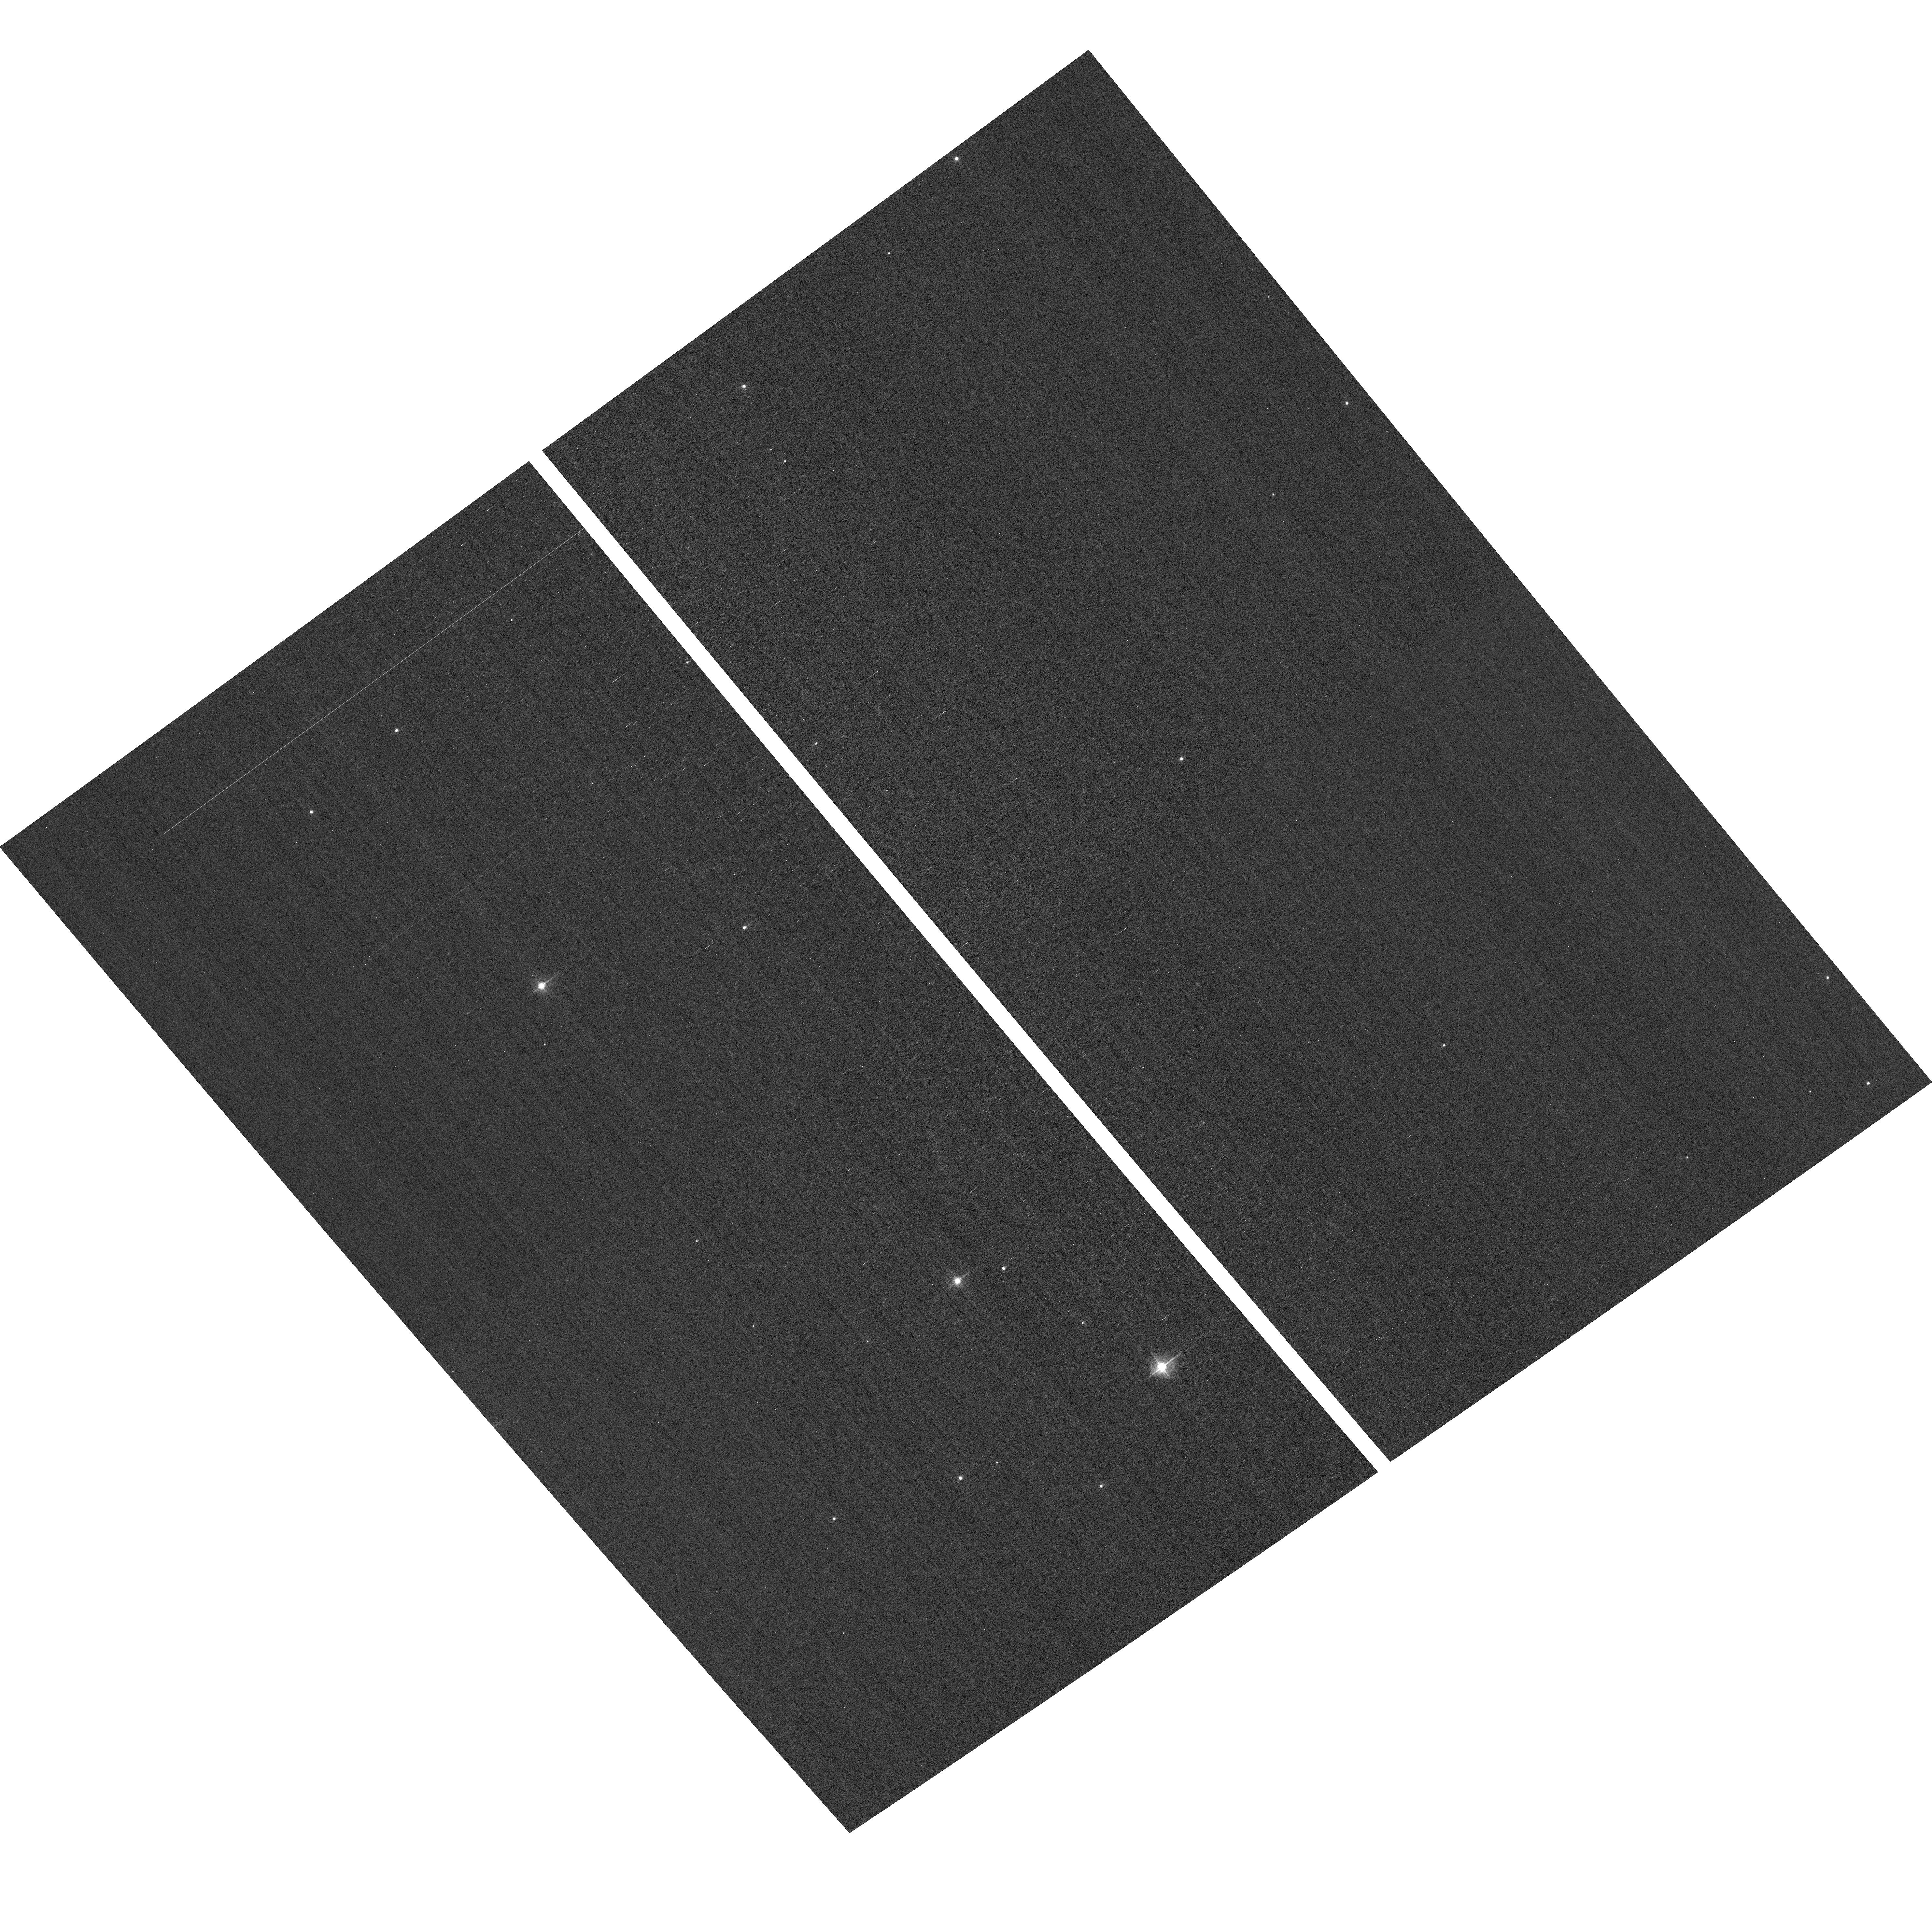
Target: field at RA 11.616°, Dec 85.348°. Instrument: ACS/WFC. Filter: F502N. Exposure: 2 min. Observation ID: hst_14034_01_acs_wfc_f502n_jcra01

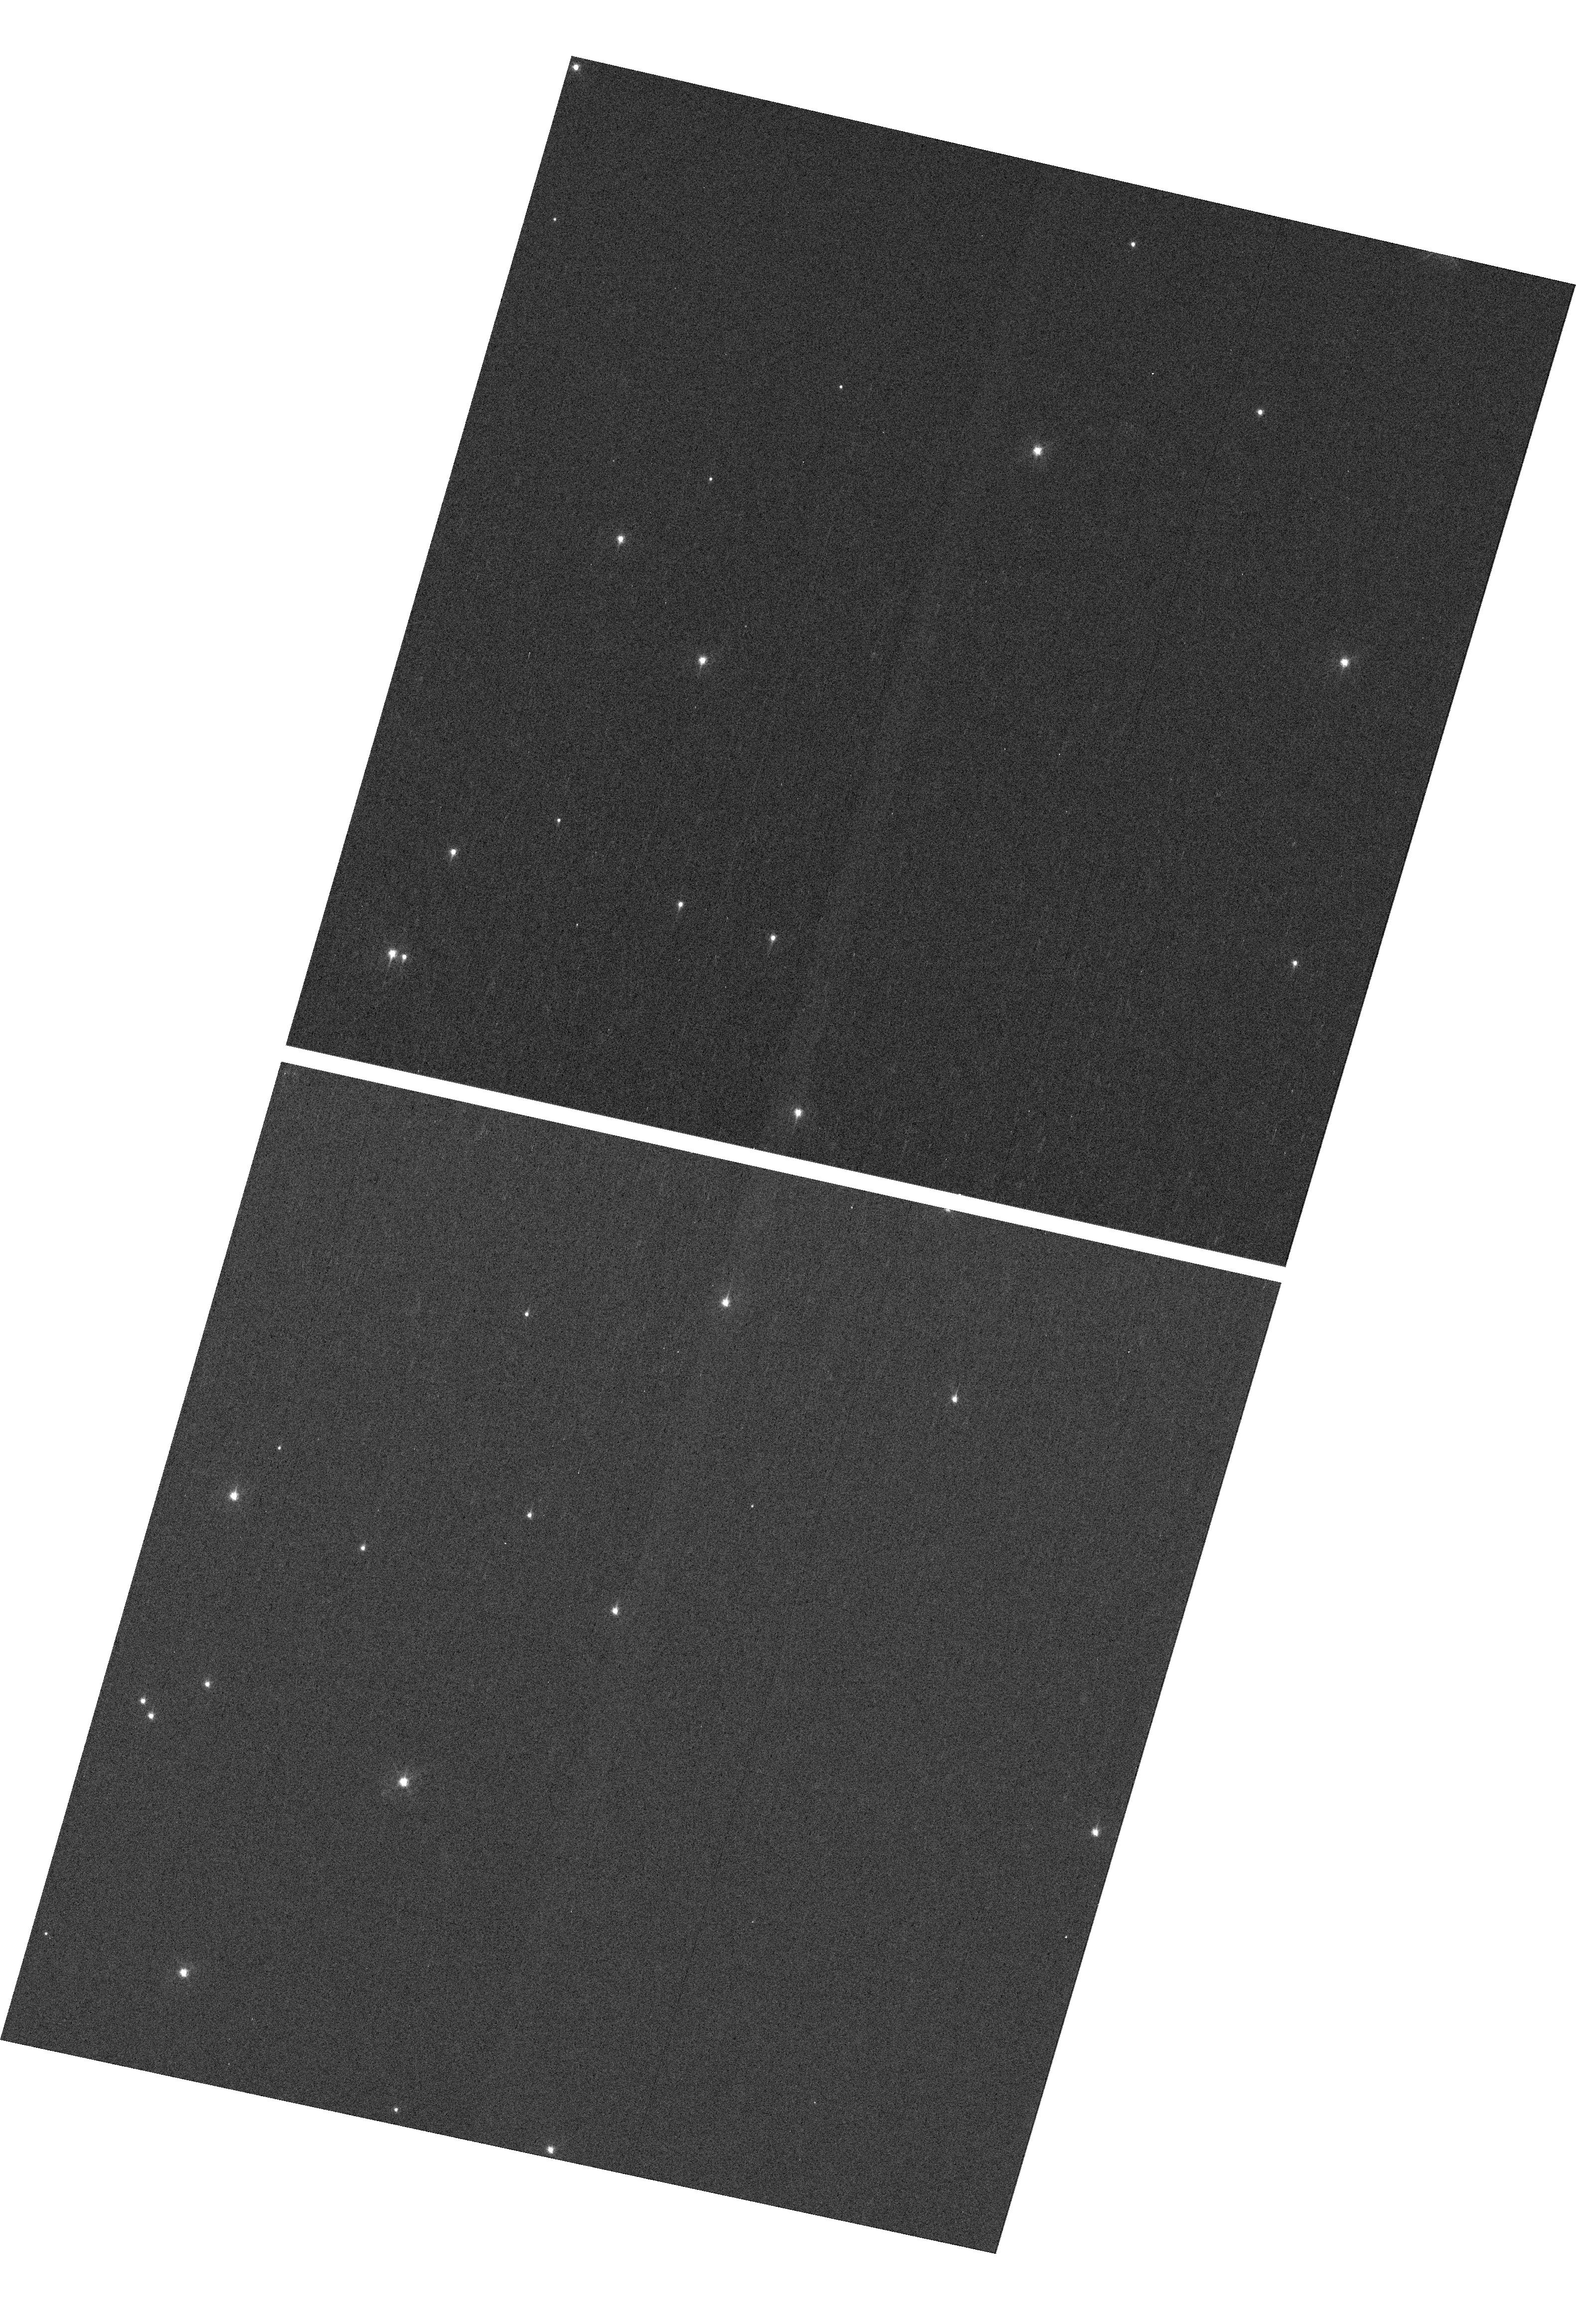
Target: NGC-188-73-SMN. Instrument: WFC3/UVIS. Filter: F410M. Exposure: 7 min. Observation ID: hst_14034_04_wfc3_uvis_f410m_icra04

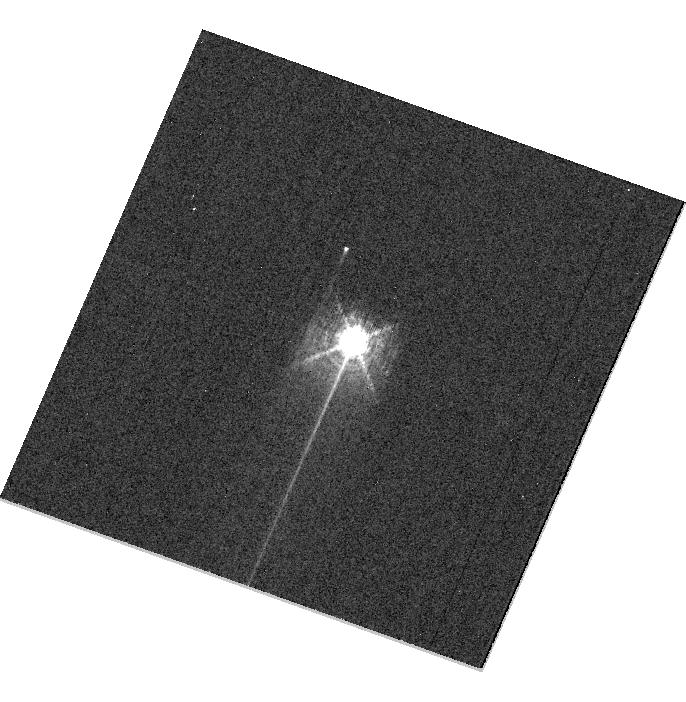
Target: HD160620. Instrument: WFC3/UVIS. Filter: F469N. Exposure: 6 min. Observation ID: hst_14034_03_wfc3_uvis_f469n_icra03

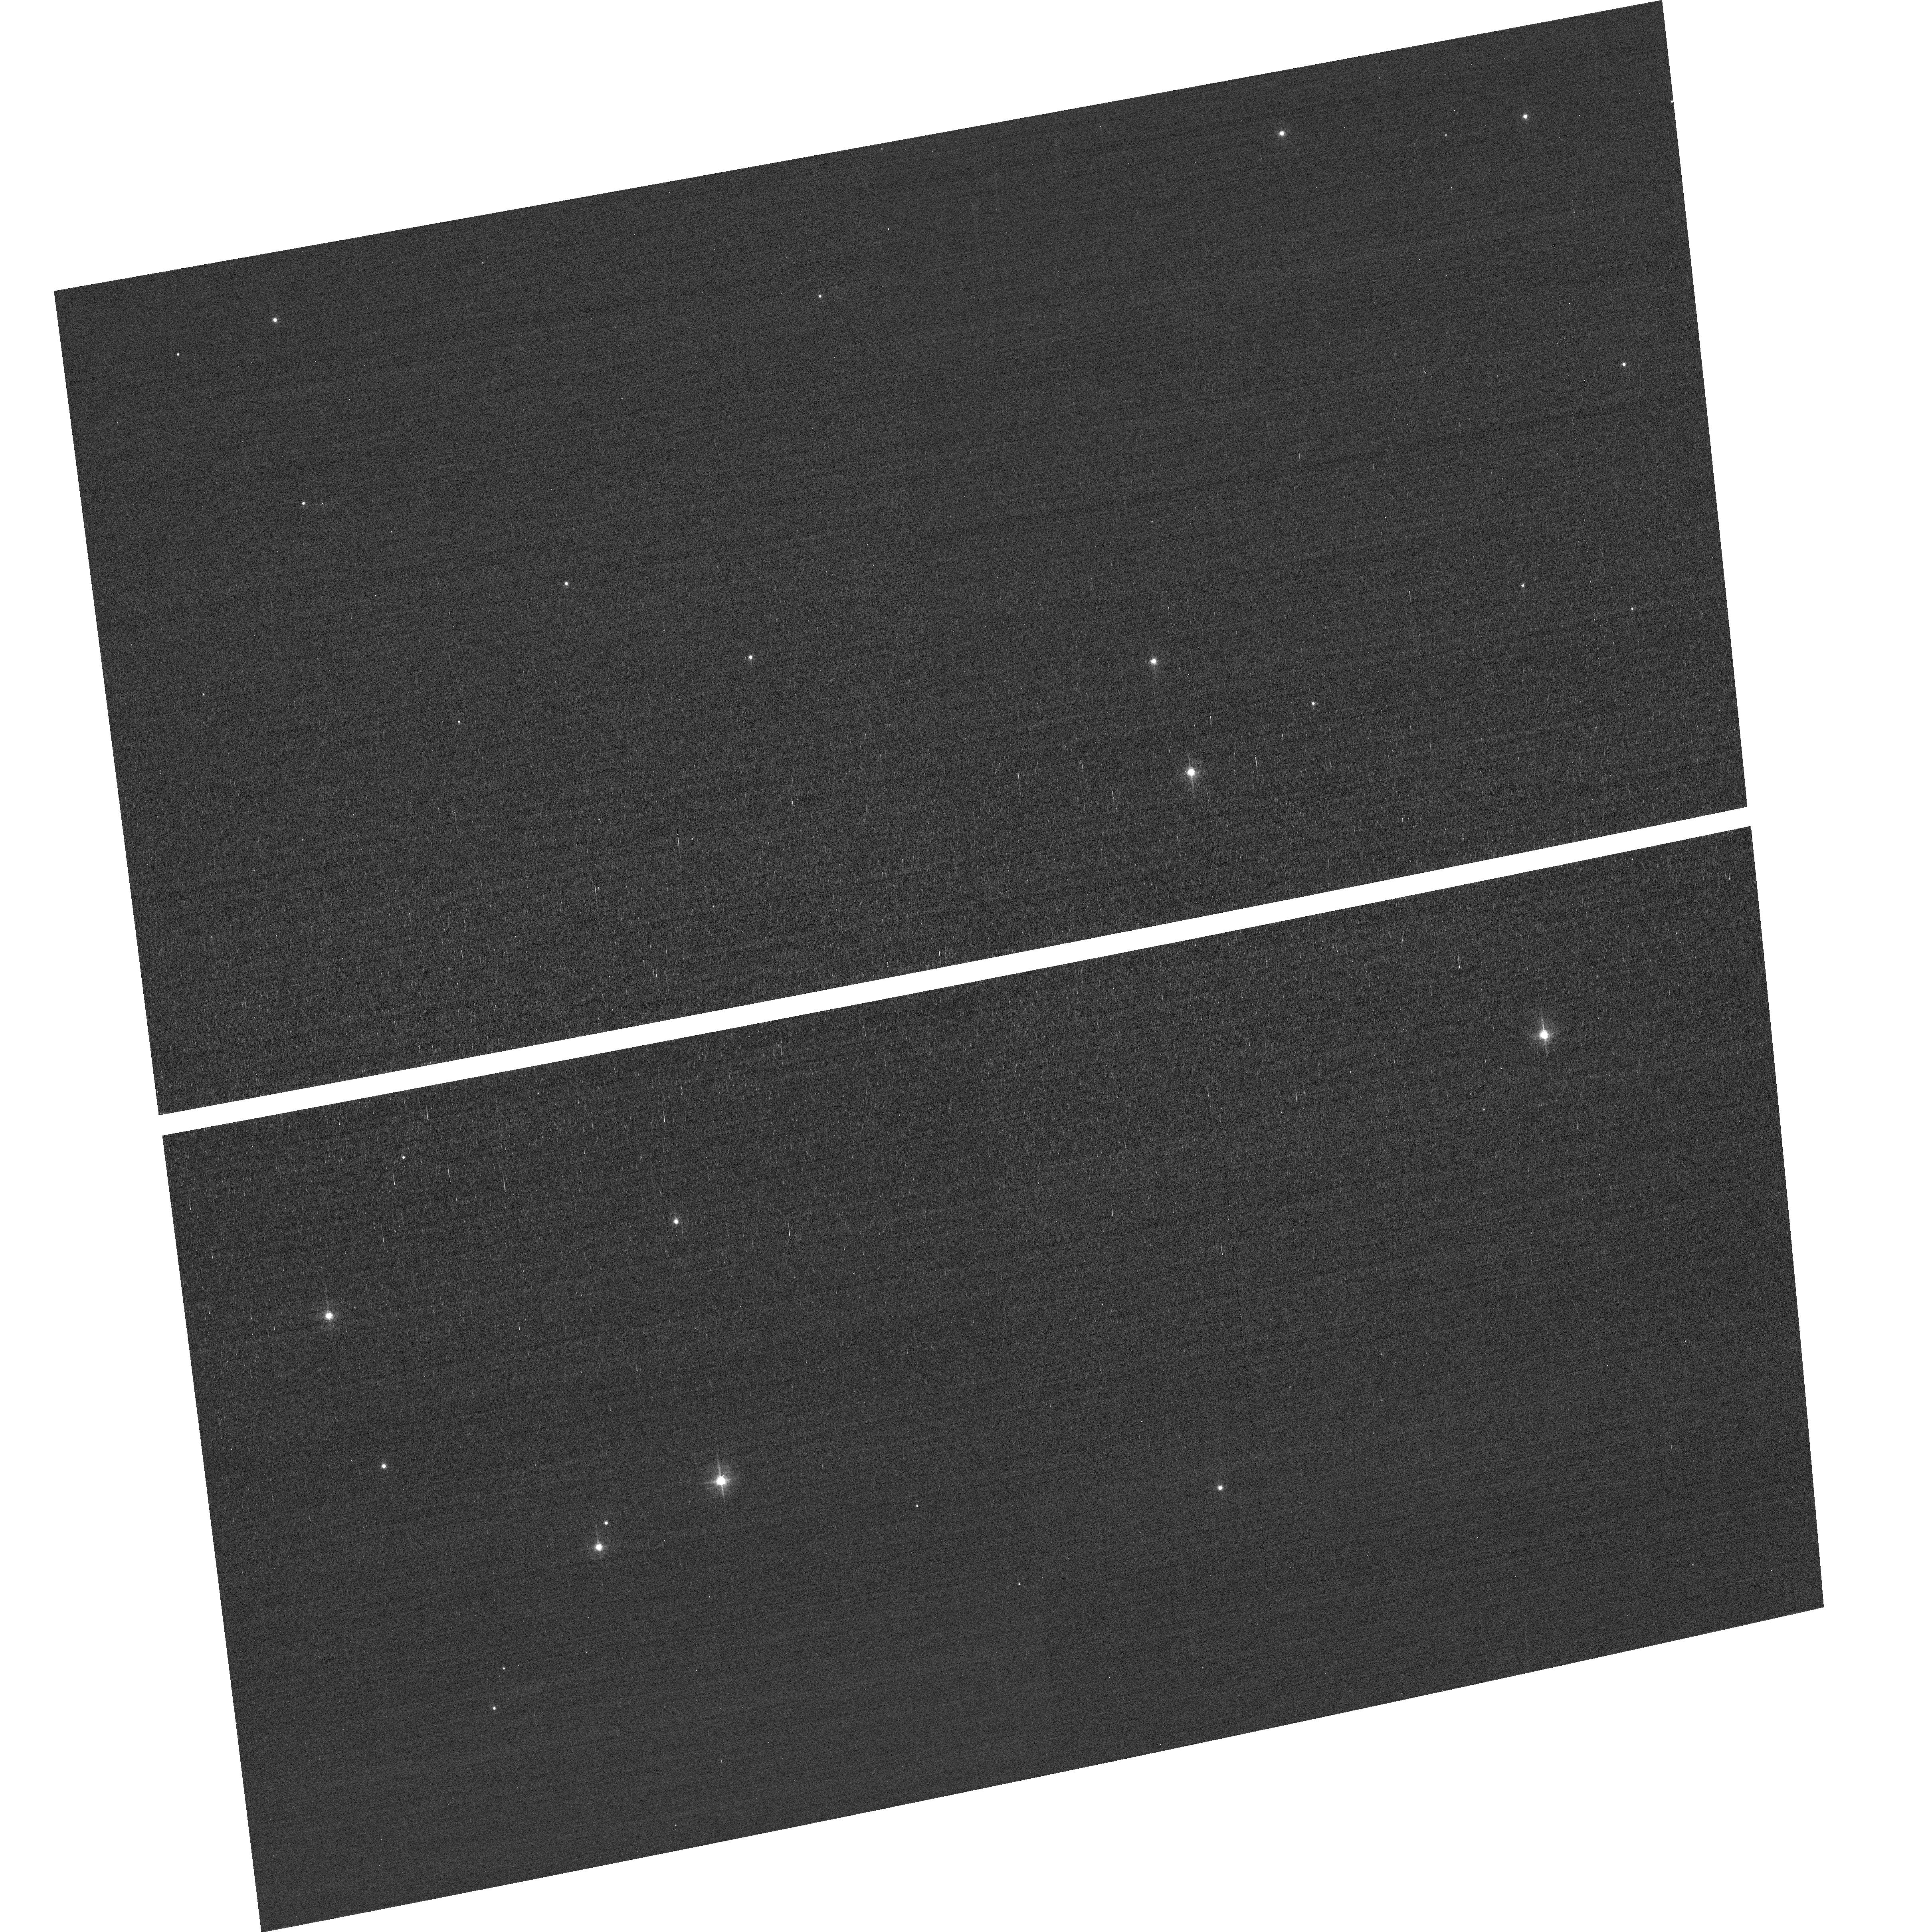
Target: field at RA 12.584°, Dec 85.310°. Instrument: ACS/WFC. Filter: F502N. Exposure: 3 min. Observation ID: hst_14034_06_acs_wfc_f502n_jcra06

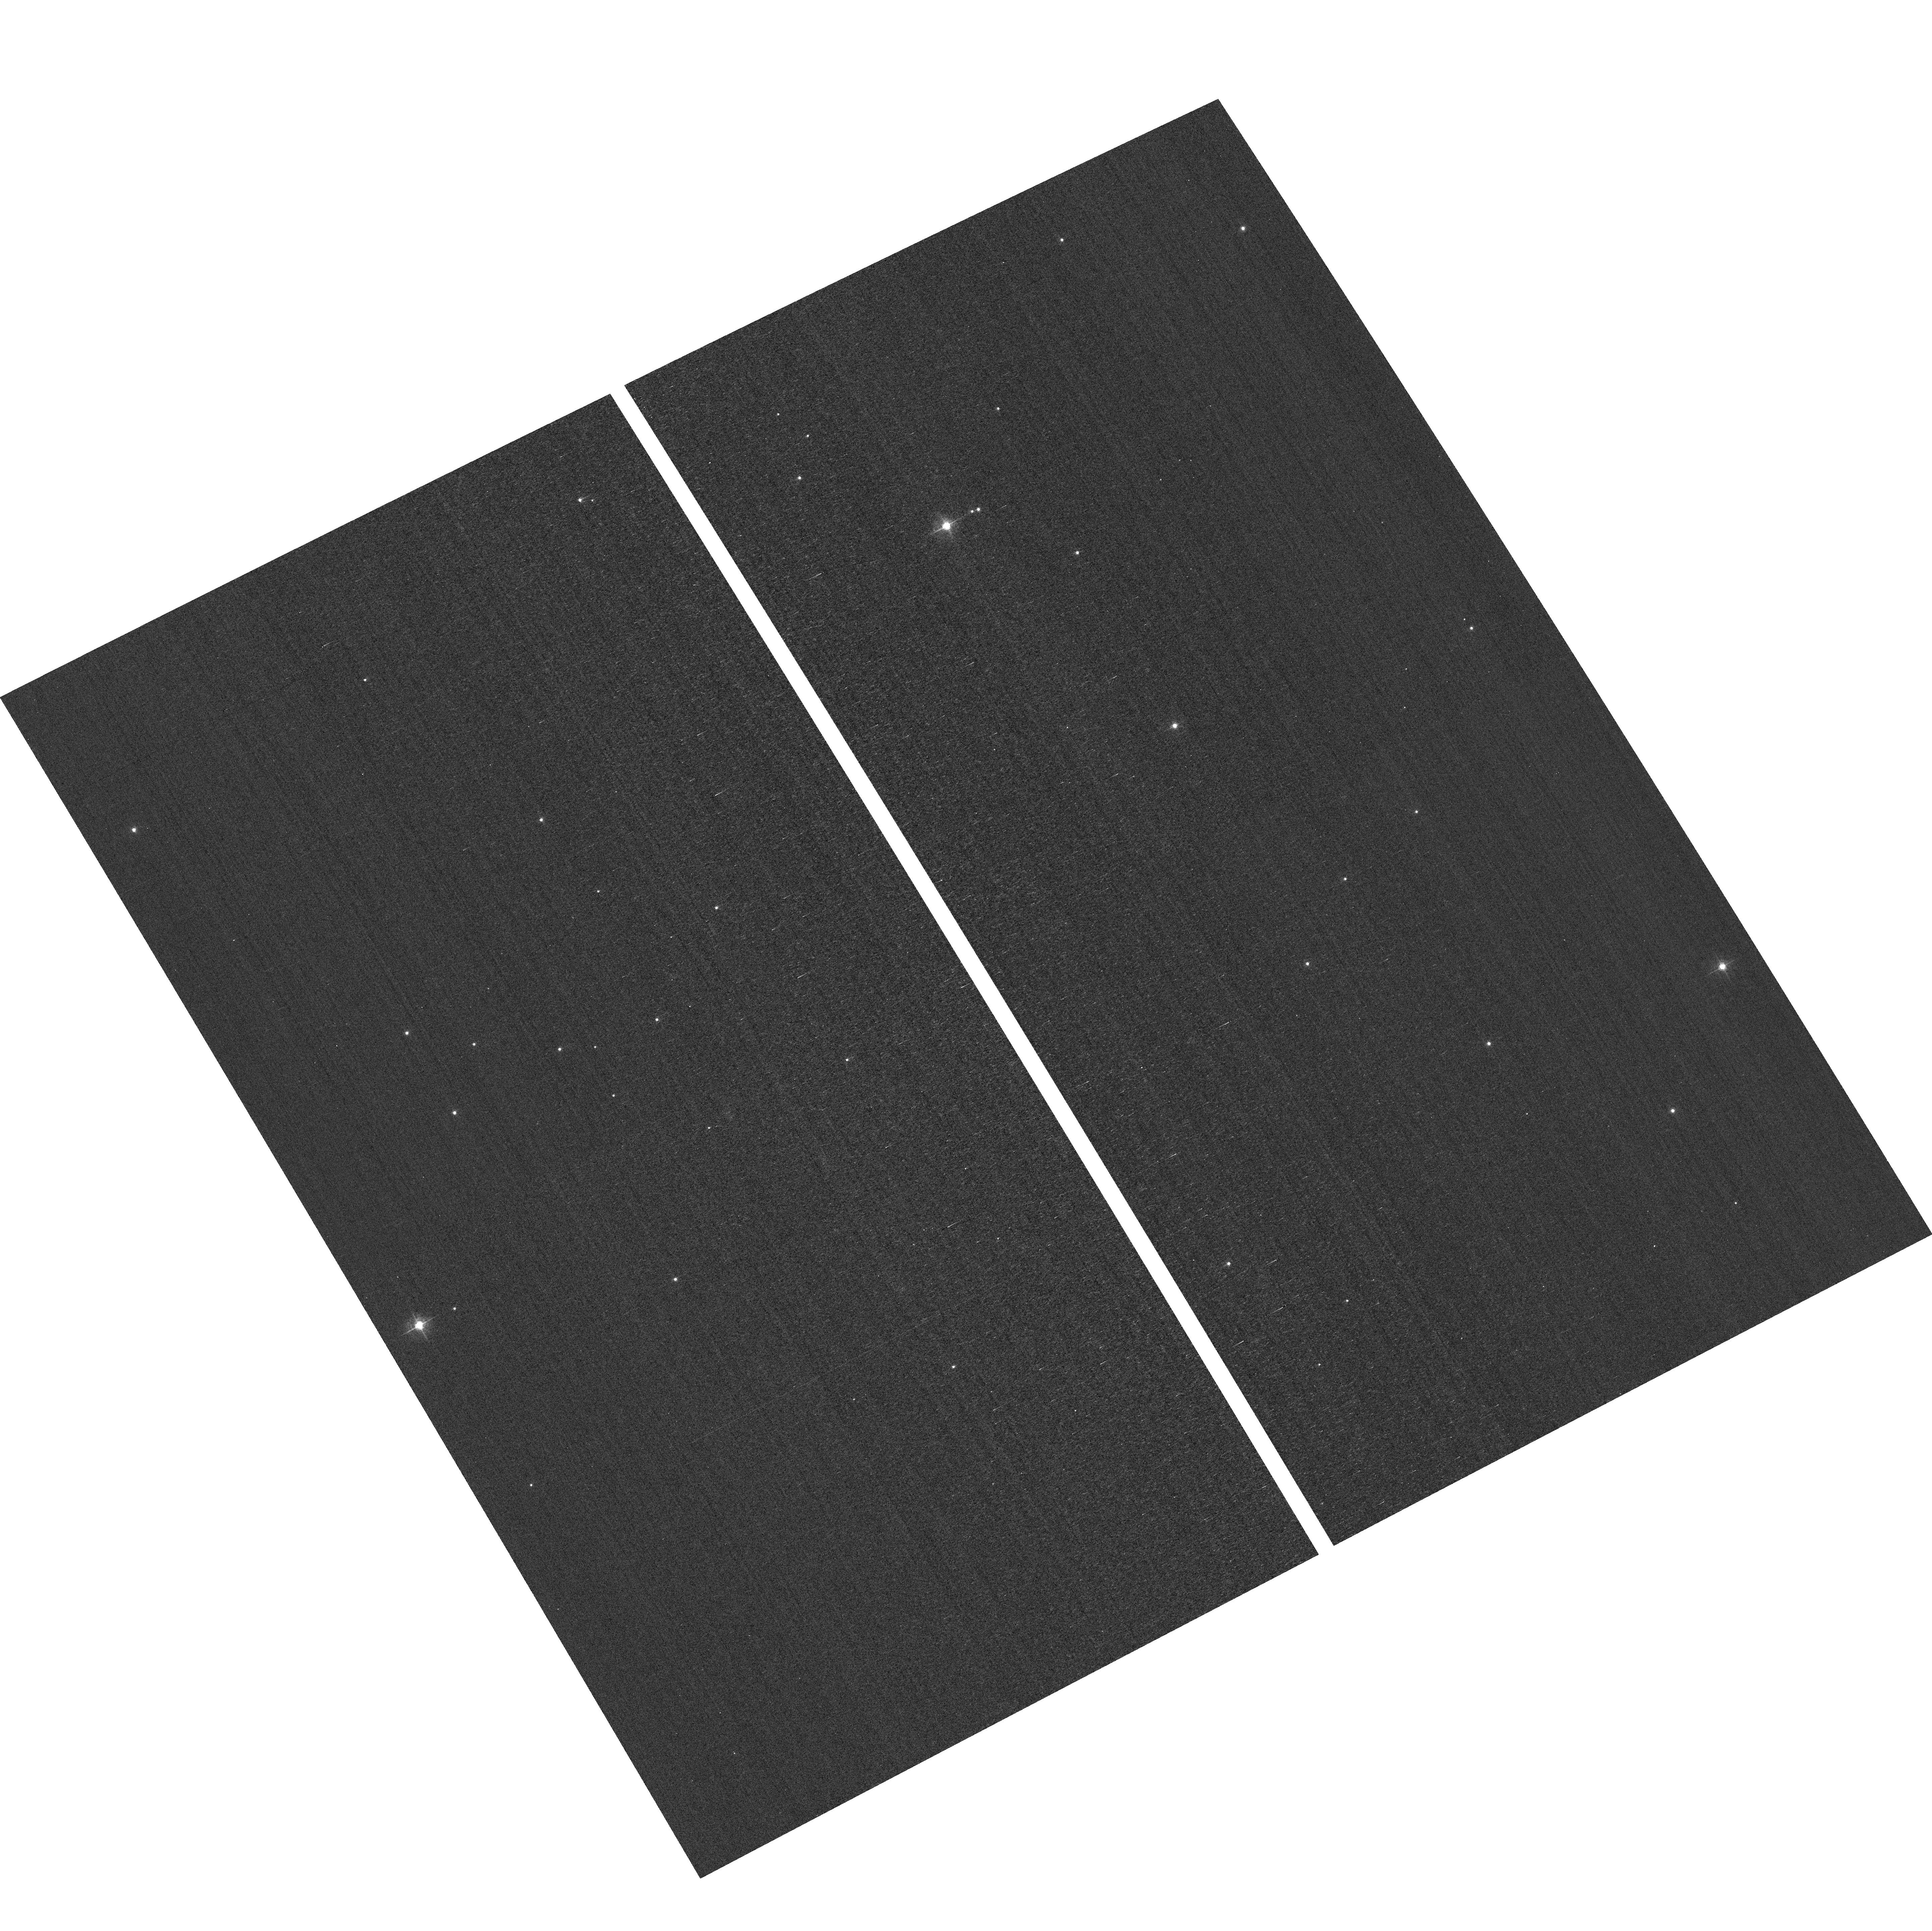
Target: field at RA 11.950°, Dec 85.175°. Instrument: ACS/WFC. Filter: F502N. Exposure: 3 min. Observation ID: hst_14034_04_acs_wfc_f502n_jcra04

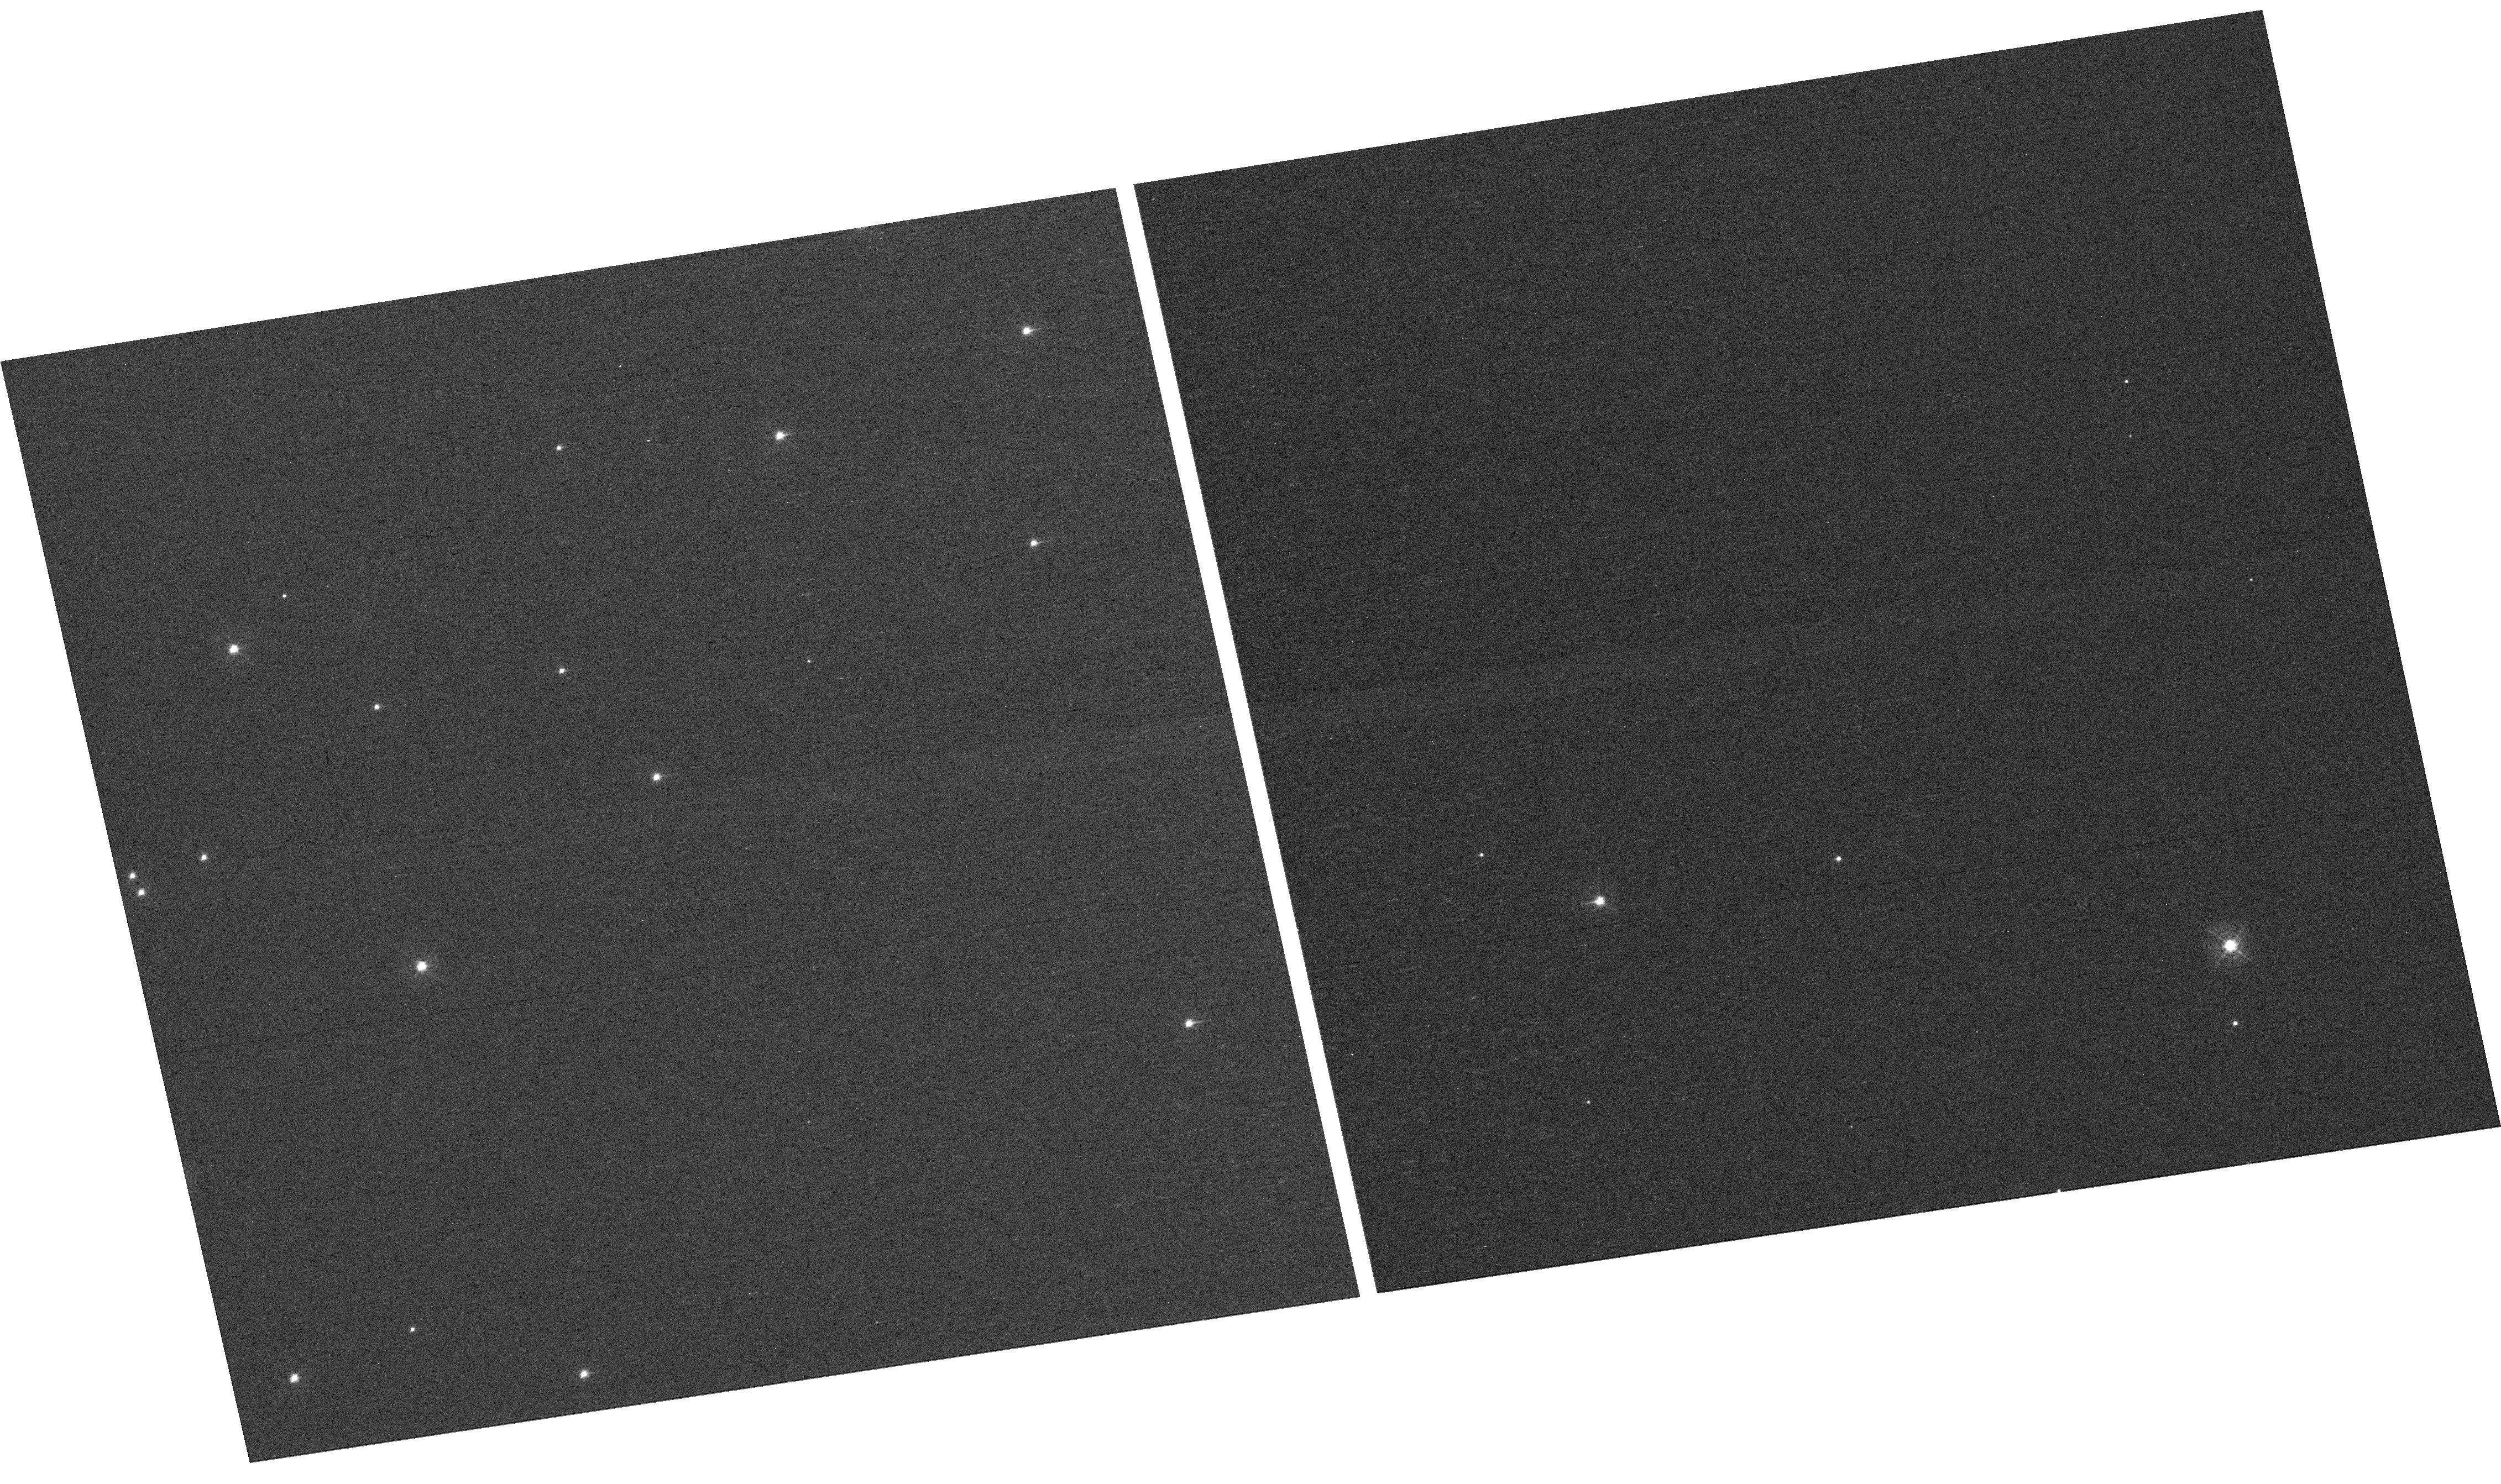
Target: NGC-188-73-SMN. Instrument: WFC3/UVIS. Filter: F410M. Exposure: 7 min. Observation ID: hst_14034_05_wfc3_uvis_f410m_icra05

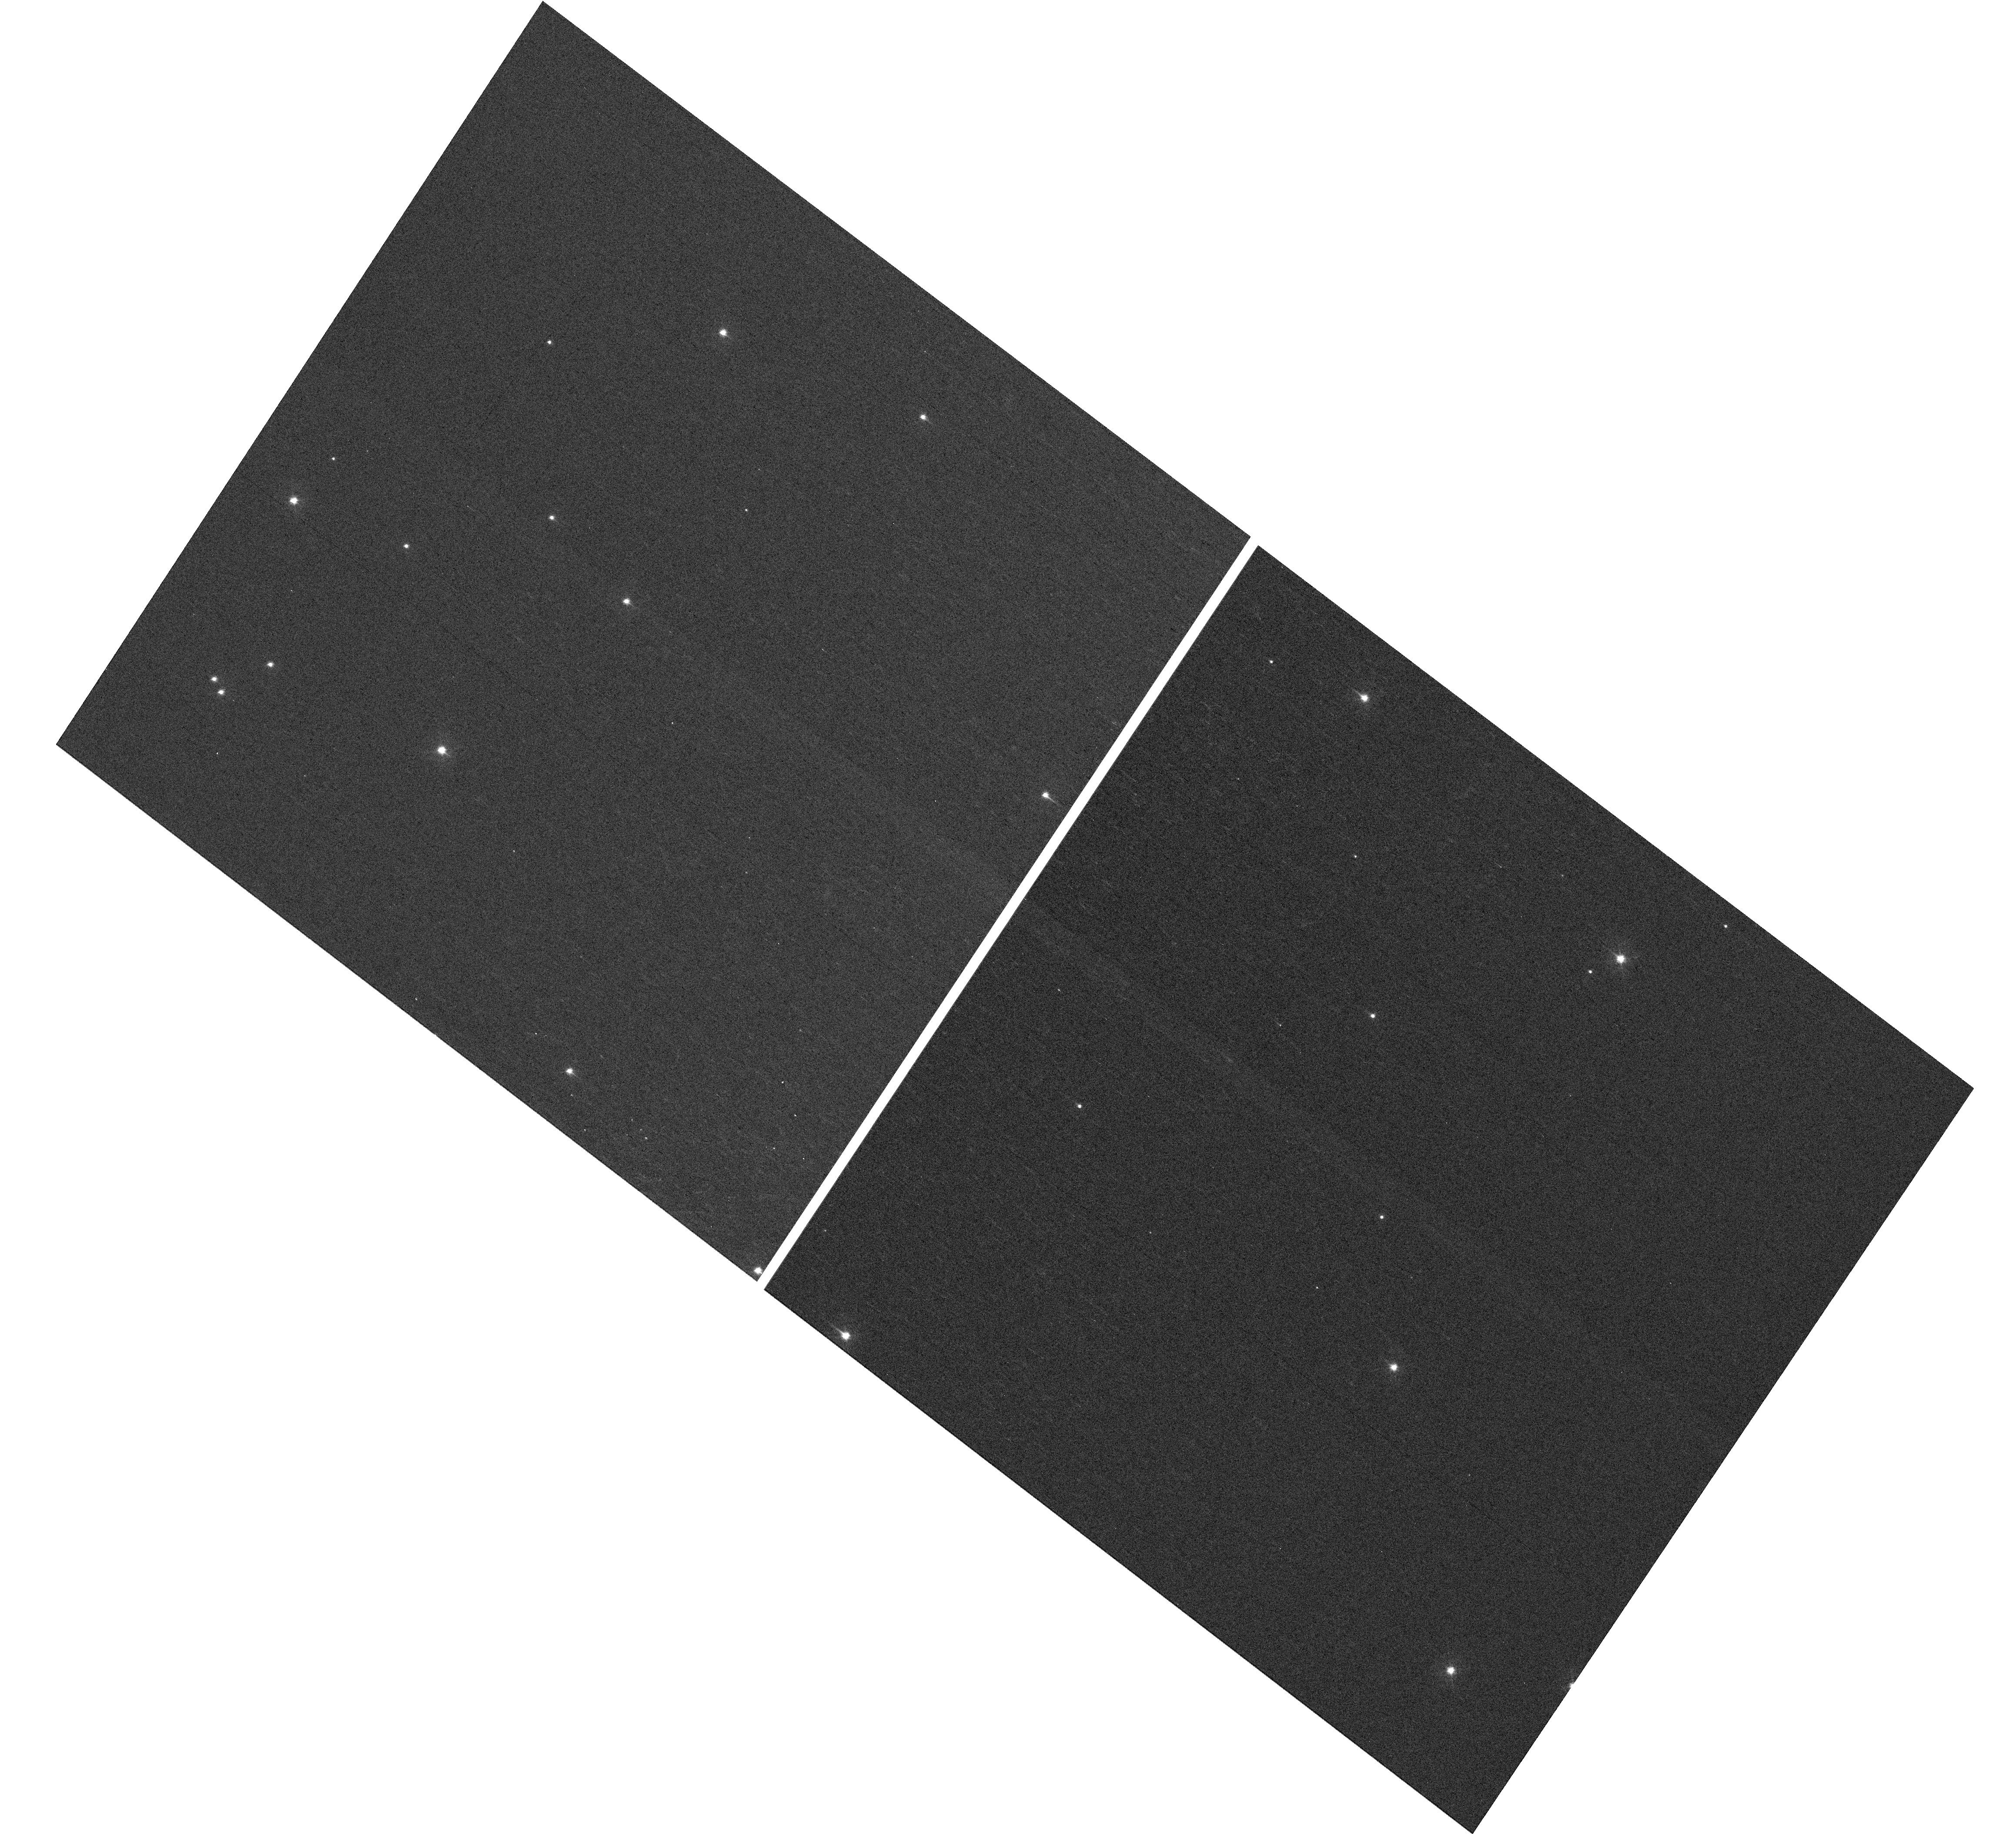
Target: NGC-188-73-SMN. Instrument: WFC3/UVIS. Filter: F410M. Exposure: 7 min. Observation ID: hst_14034_06_wfc3_uvis_f410m_icra06

HST Cycle 22 Focus & Optical Monitor (PI: Cox, Colin)

This program is the Cycle 22 implementation of the HST Optical Monitoring Program. The 6 orbits comprising this proposal will utilize ACS (Wide Field channel) and WFC3 (UVIS channel) to observe stellar cluster members in parallel with multiple exposures over an orbit. Phase retrieval performed on the PSF in each image will be used to measure primarily focus, with the ability to explore apparent coma, astigmatism, and third order spherical changes in WFC3. The goals of this program are to: 1.) monitor the overall OTA focal length for the purposes of maintaining focus within science tolerances. 2.) determine focus offset between the imagers and identify any SI-specific focus behavior and dependencies.